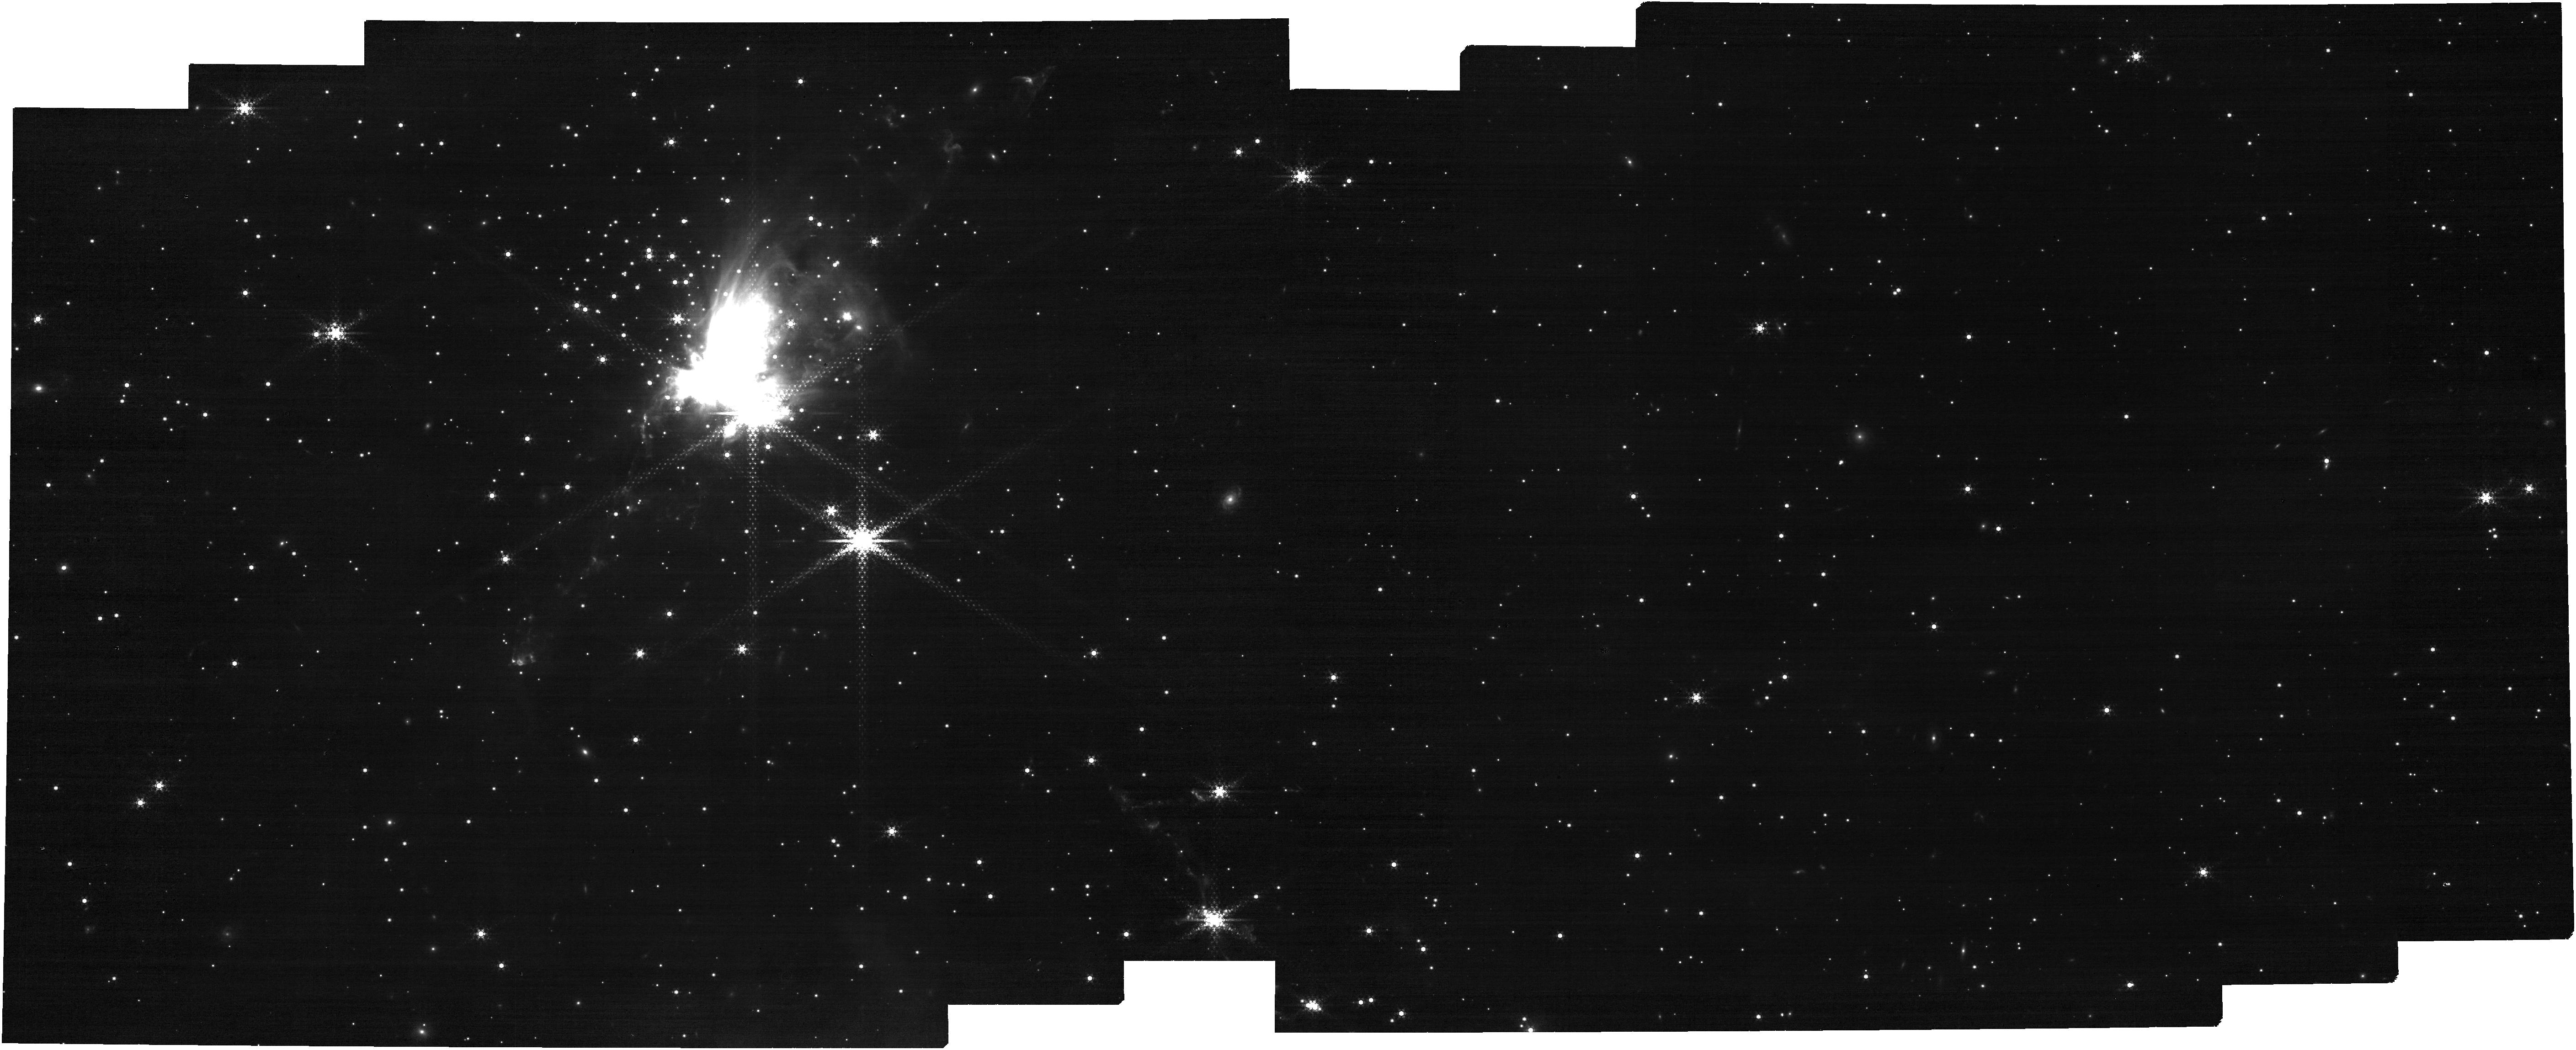
Target: SH2-284. Instrument: NIRCAM. Filter: F444W+F405N. Exposure: 29 min. Observation ID: jw02317-o001_t001_nircam_f405n-f444w

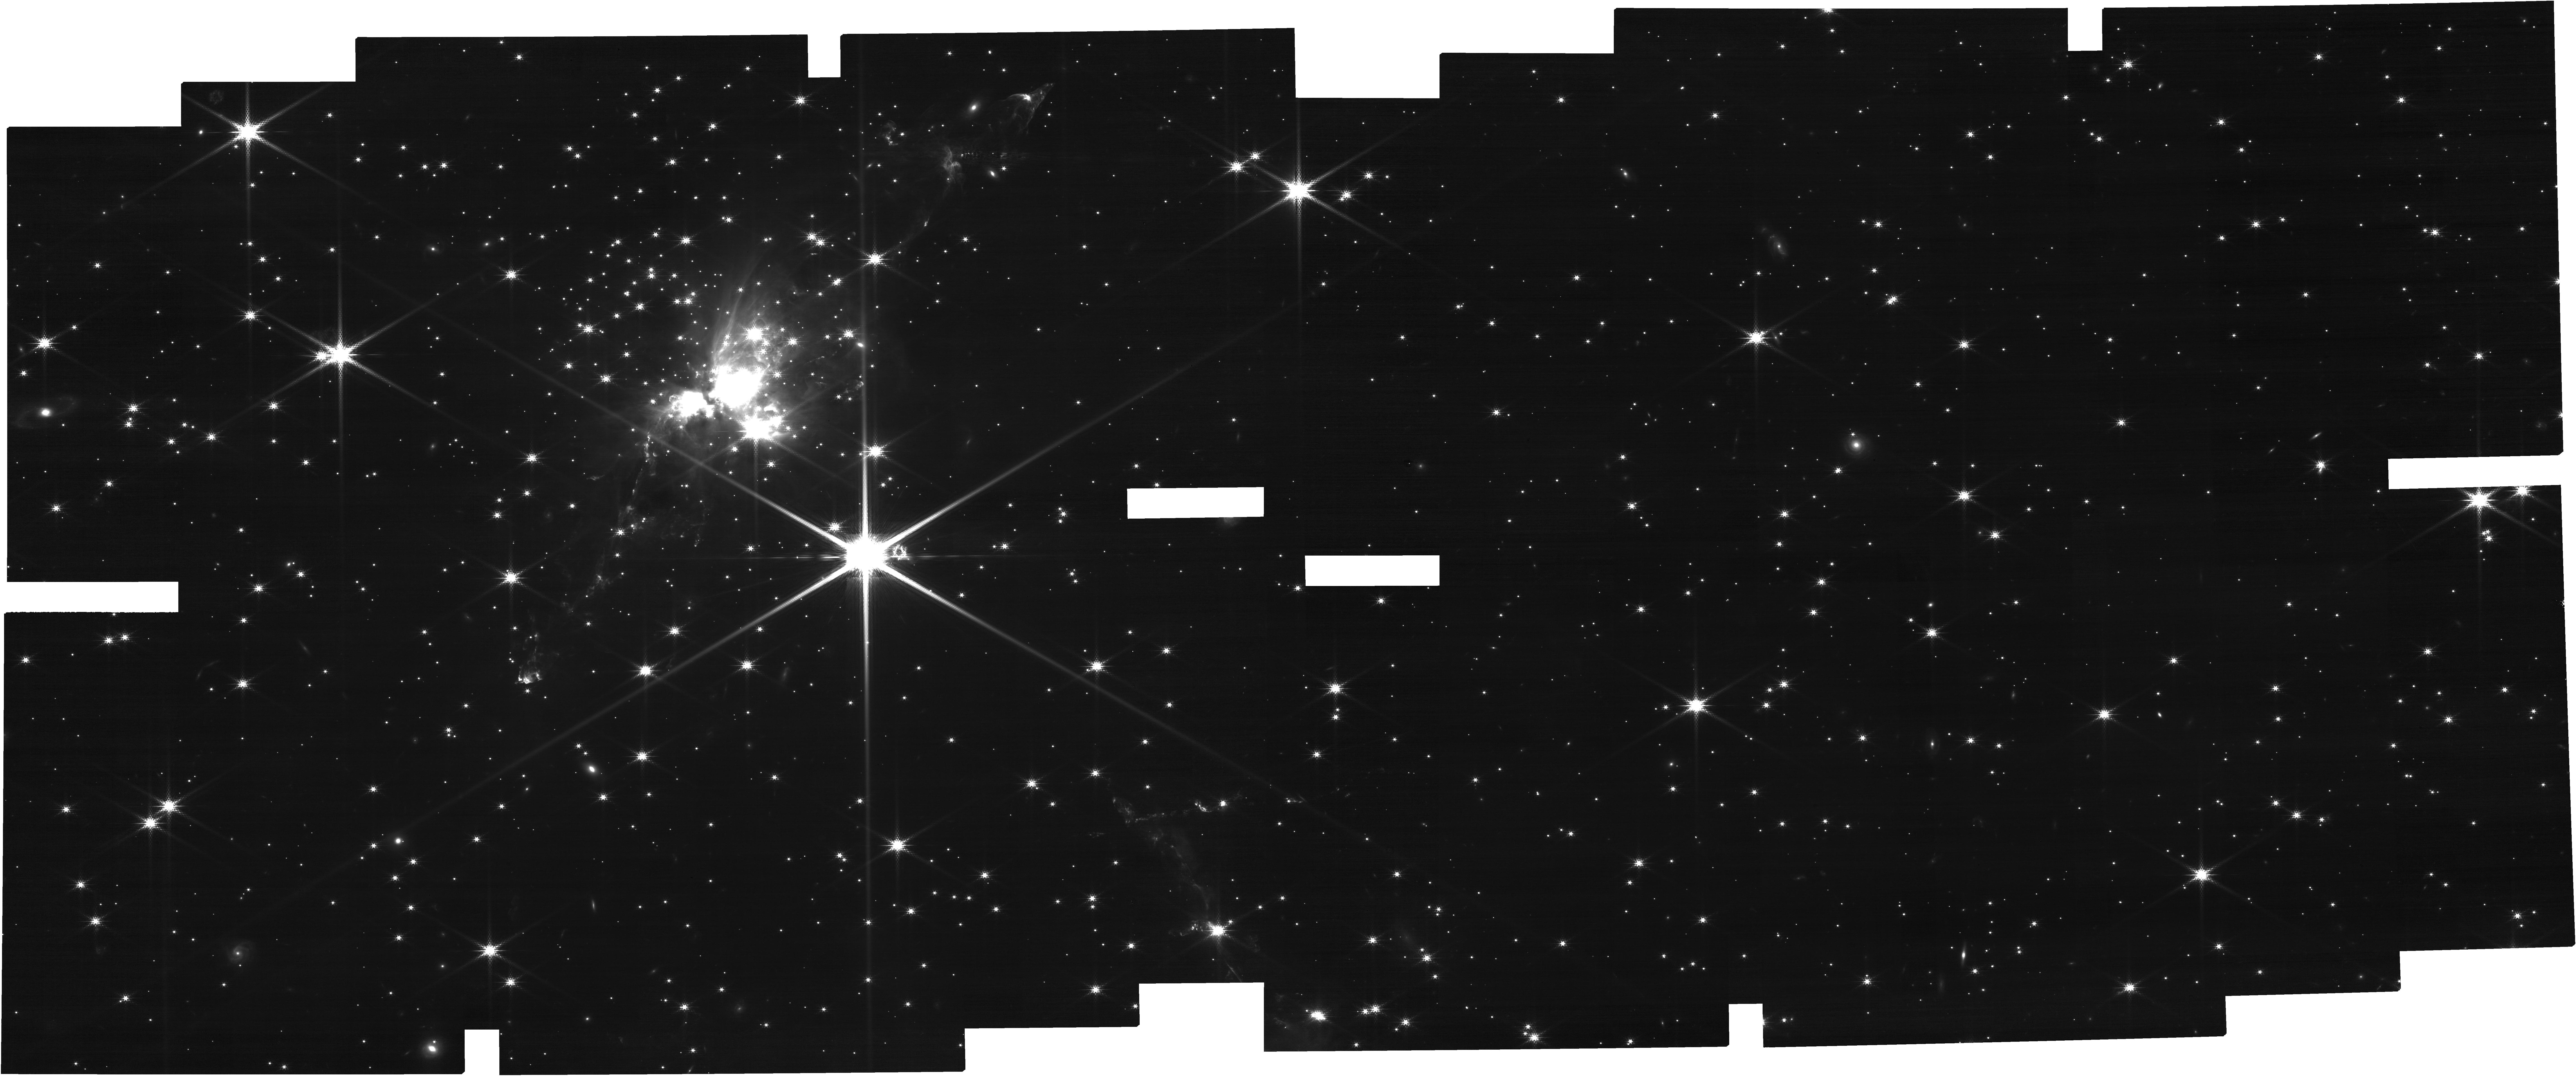
Target: SH2-284. Instrument: NIRCAM. Filter: F182M. Exposure: 29 min. Observation ID: jw02317-o001_t001_nircam_clear-f182m

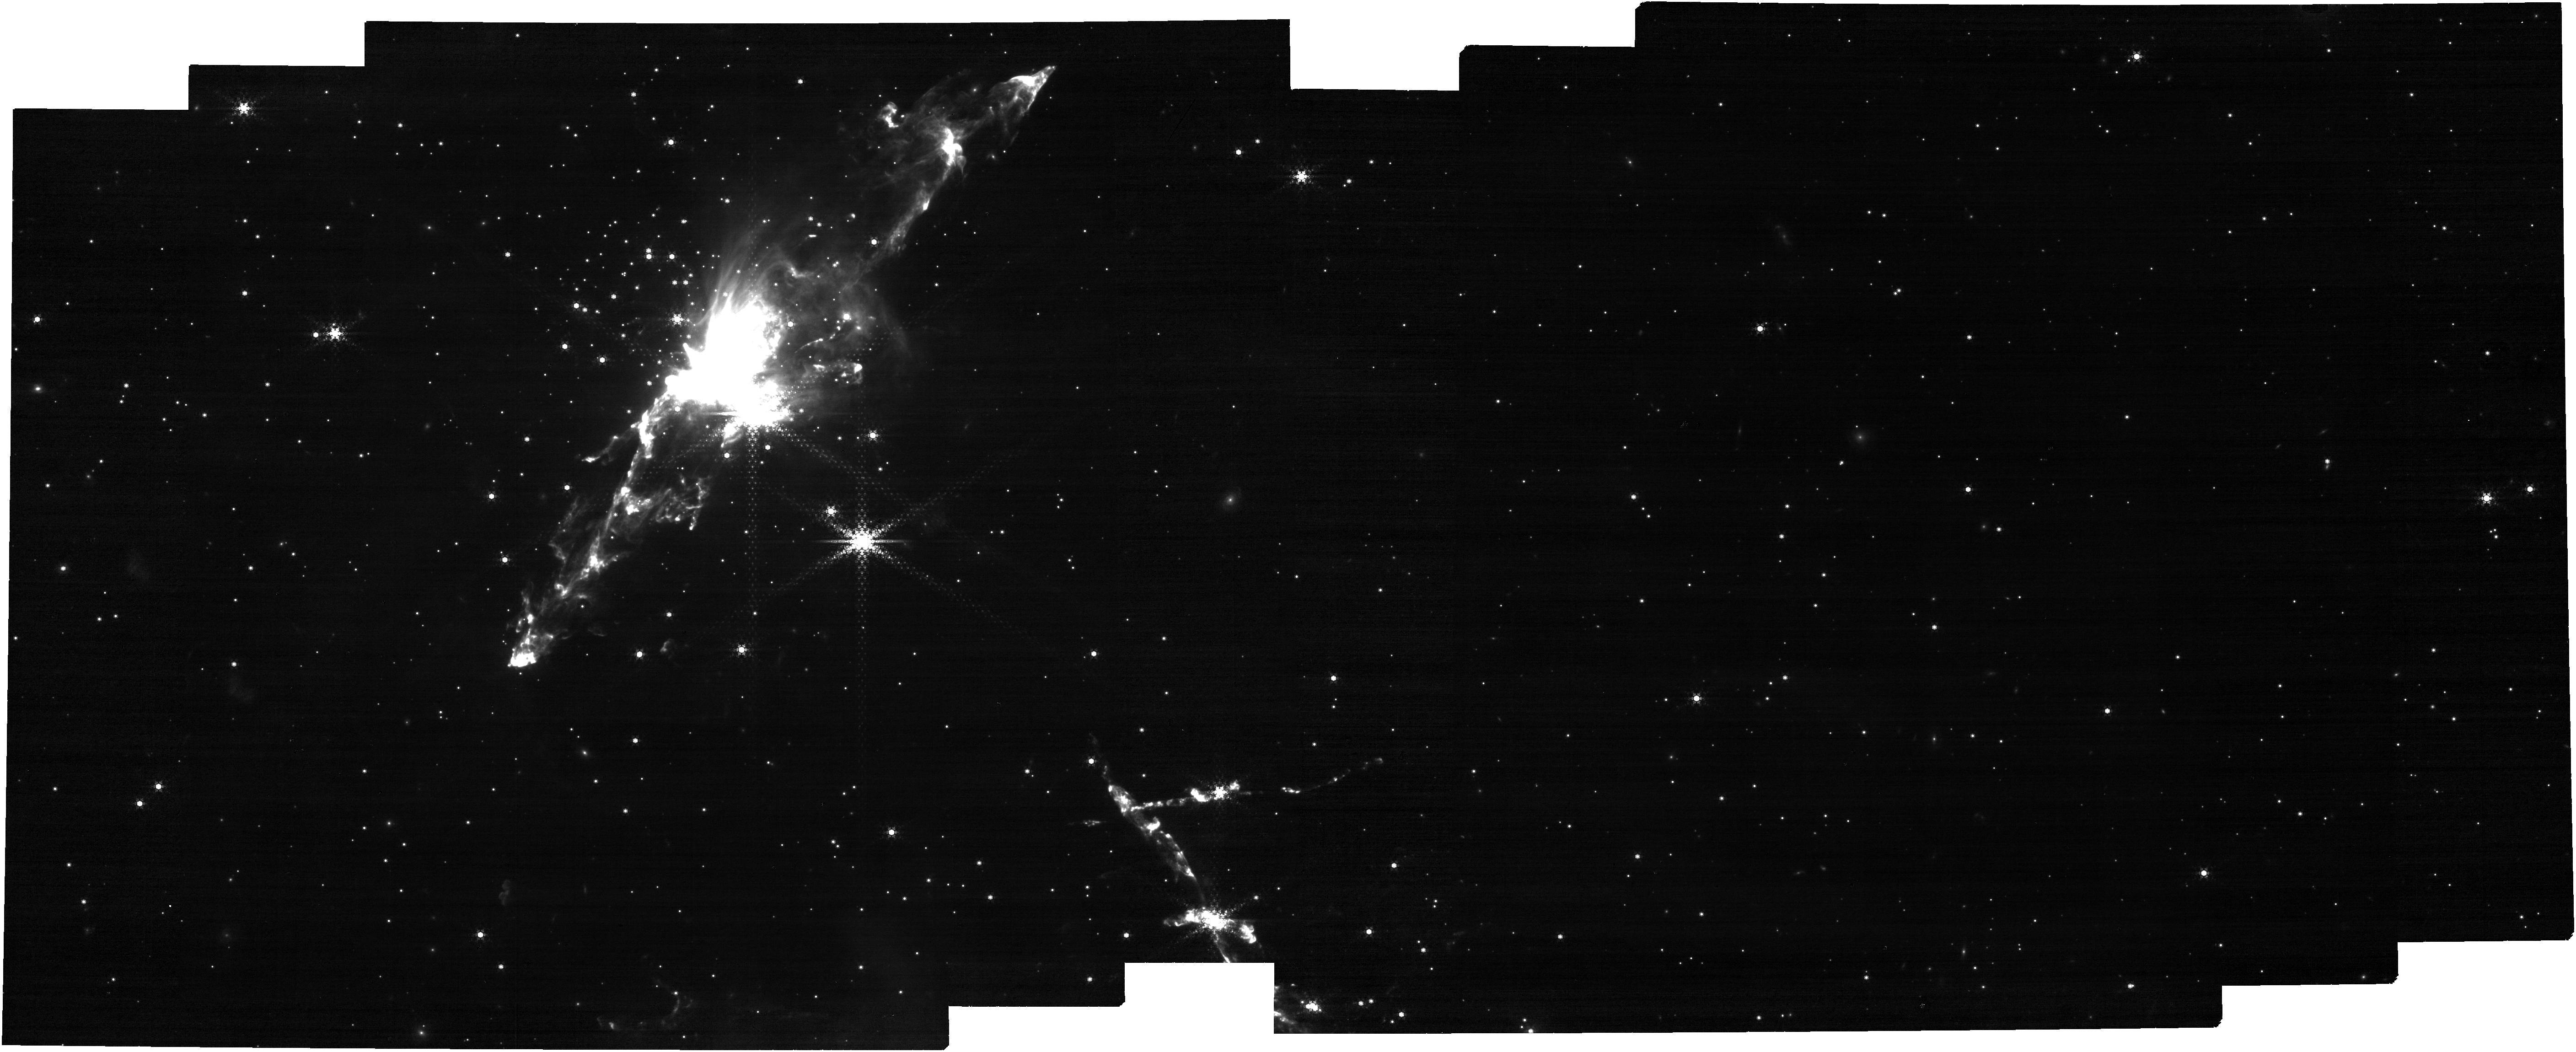
Target: SH2-284. Instrument: NIRCAM. Filter: F444W+F470N. Exposure: 29 min. Observation ID: jw02317-o001_t001_nircam_f444w-f470n

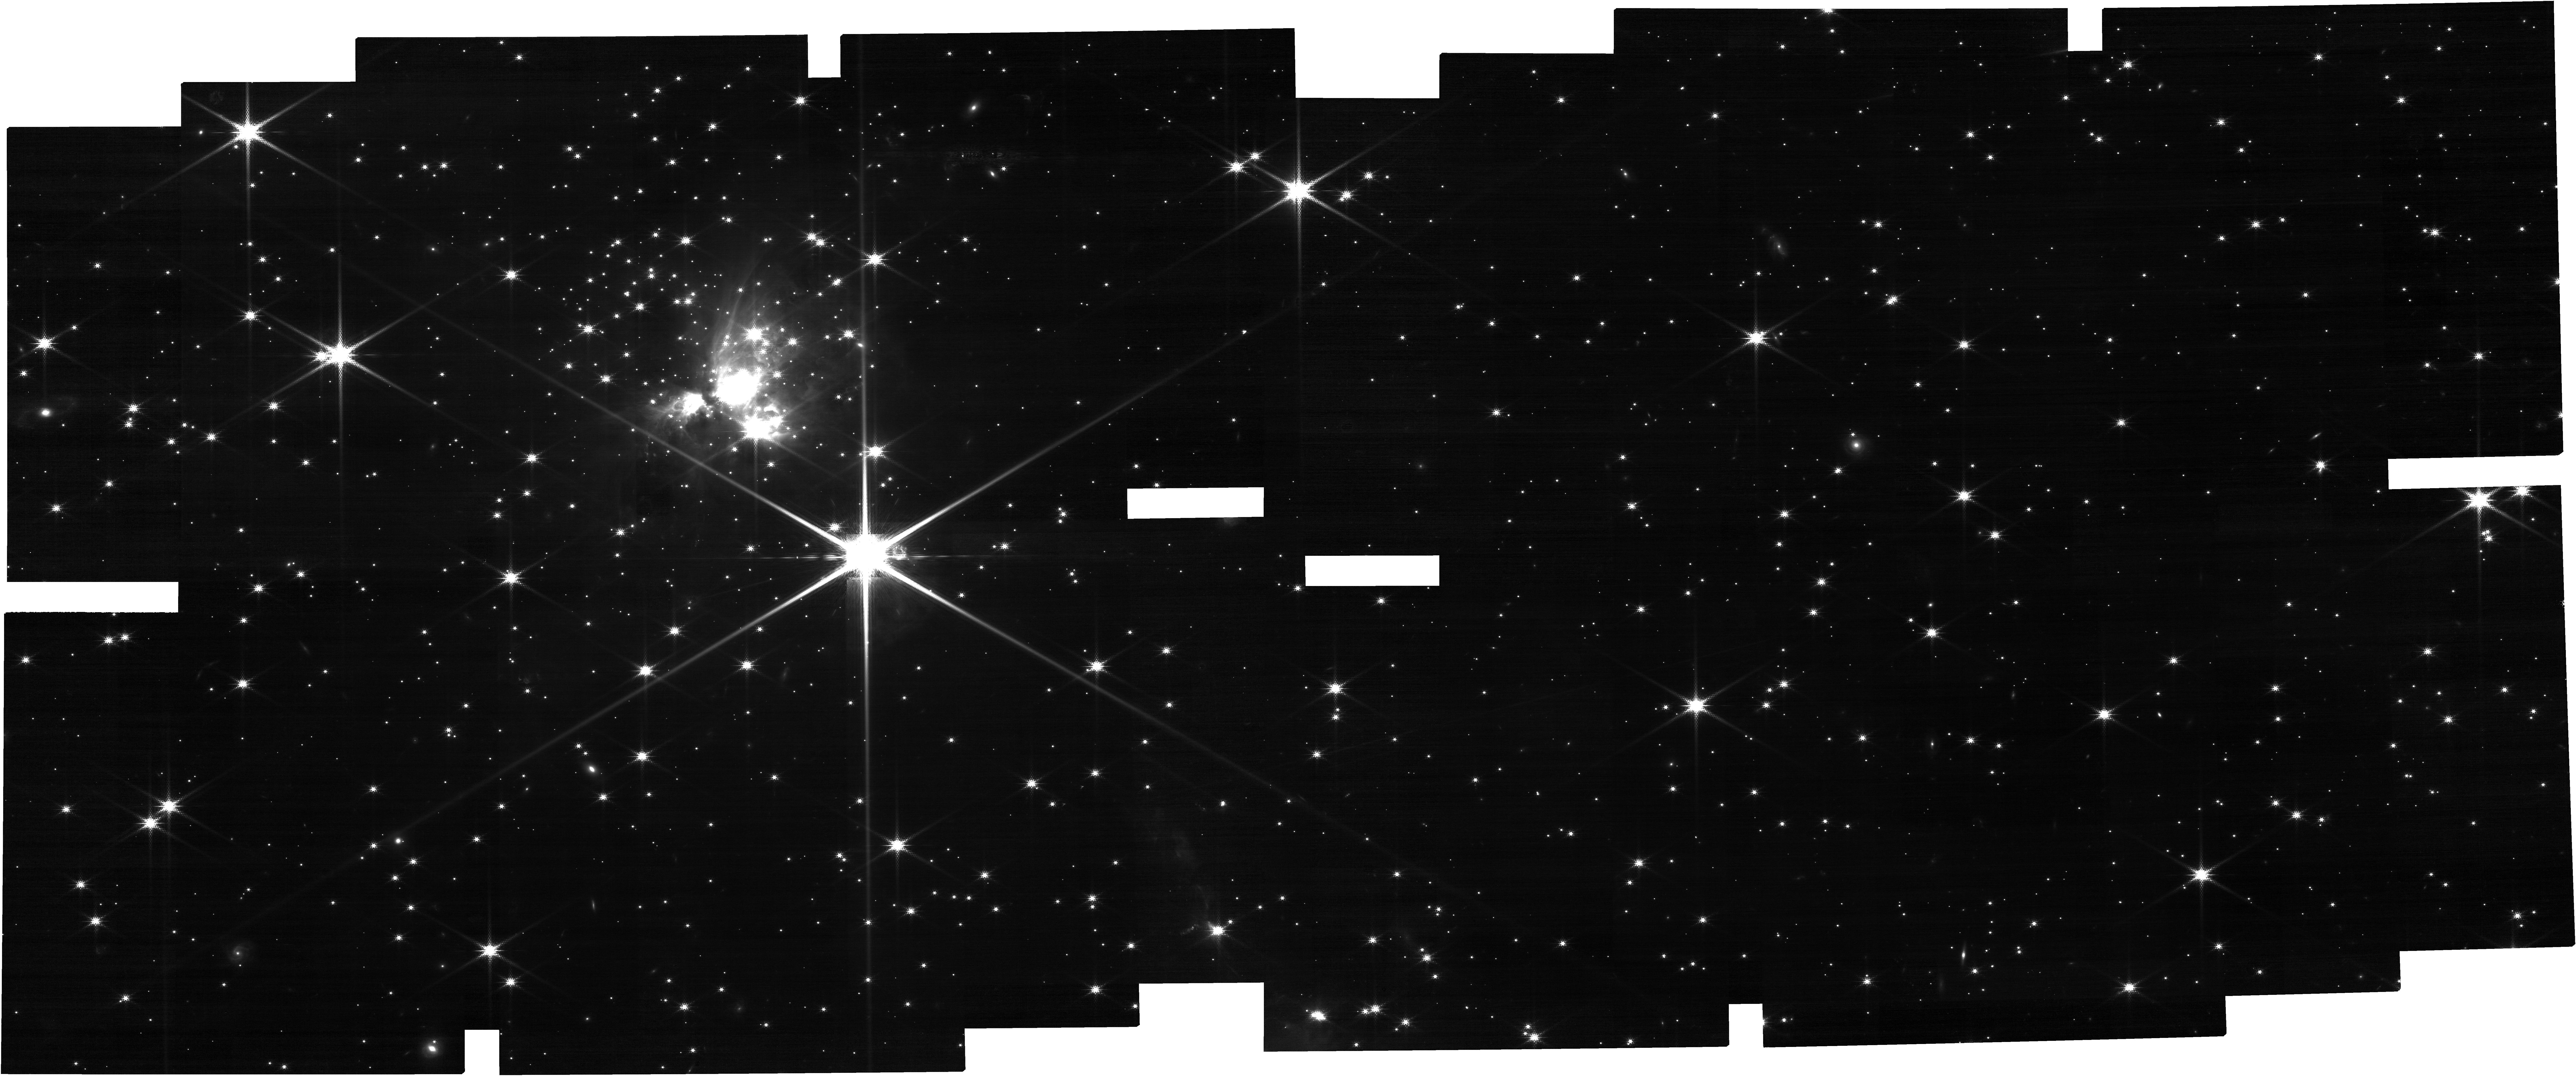
Target: SH2-284. Instrument: NIRCAM. Filter: F150W2+F162M. Exposure: 29 min. Observation ID: jw02317-o001_t001_nircam_f150w2-f162m

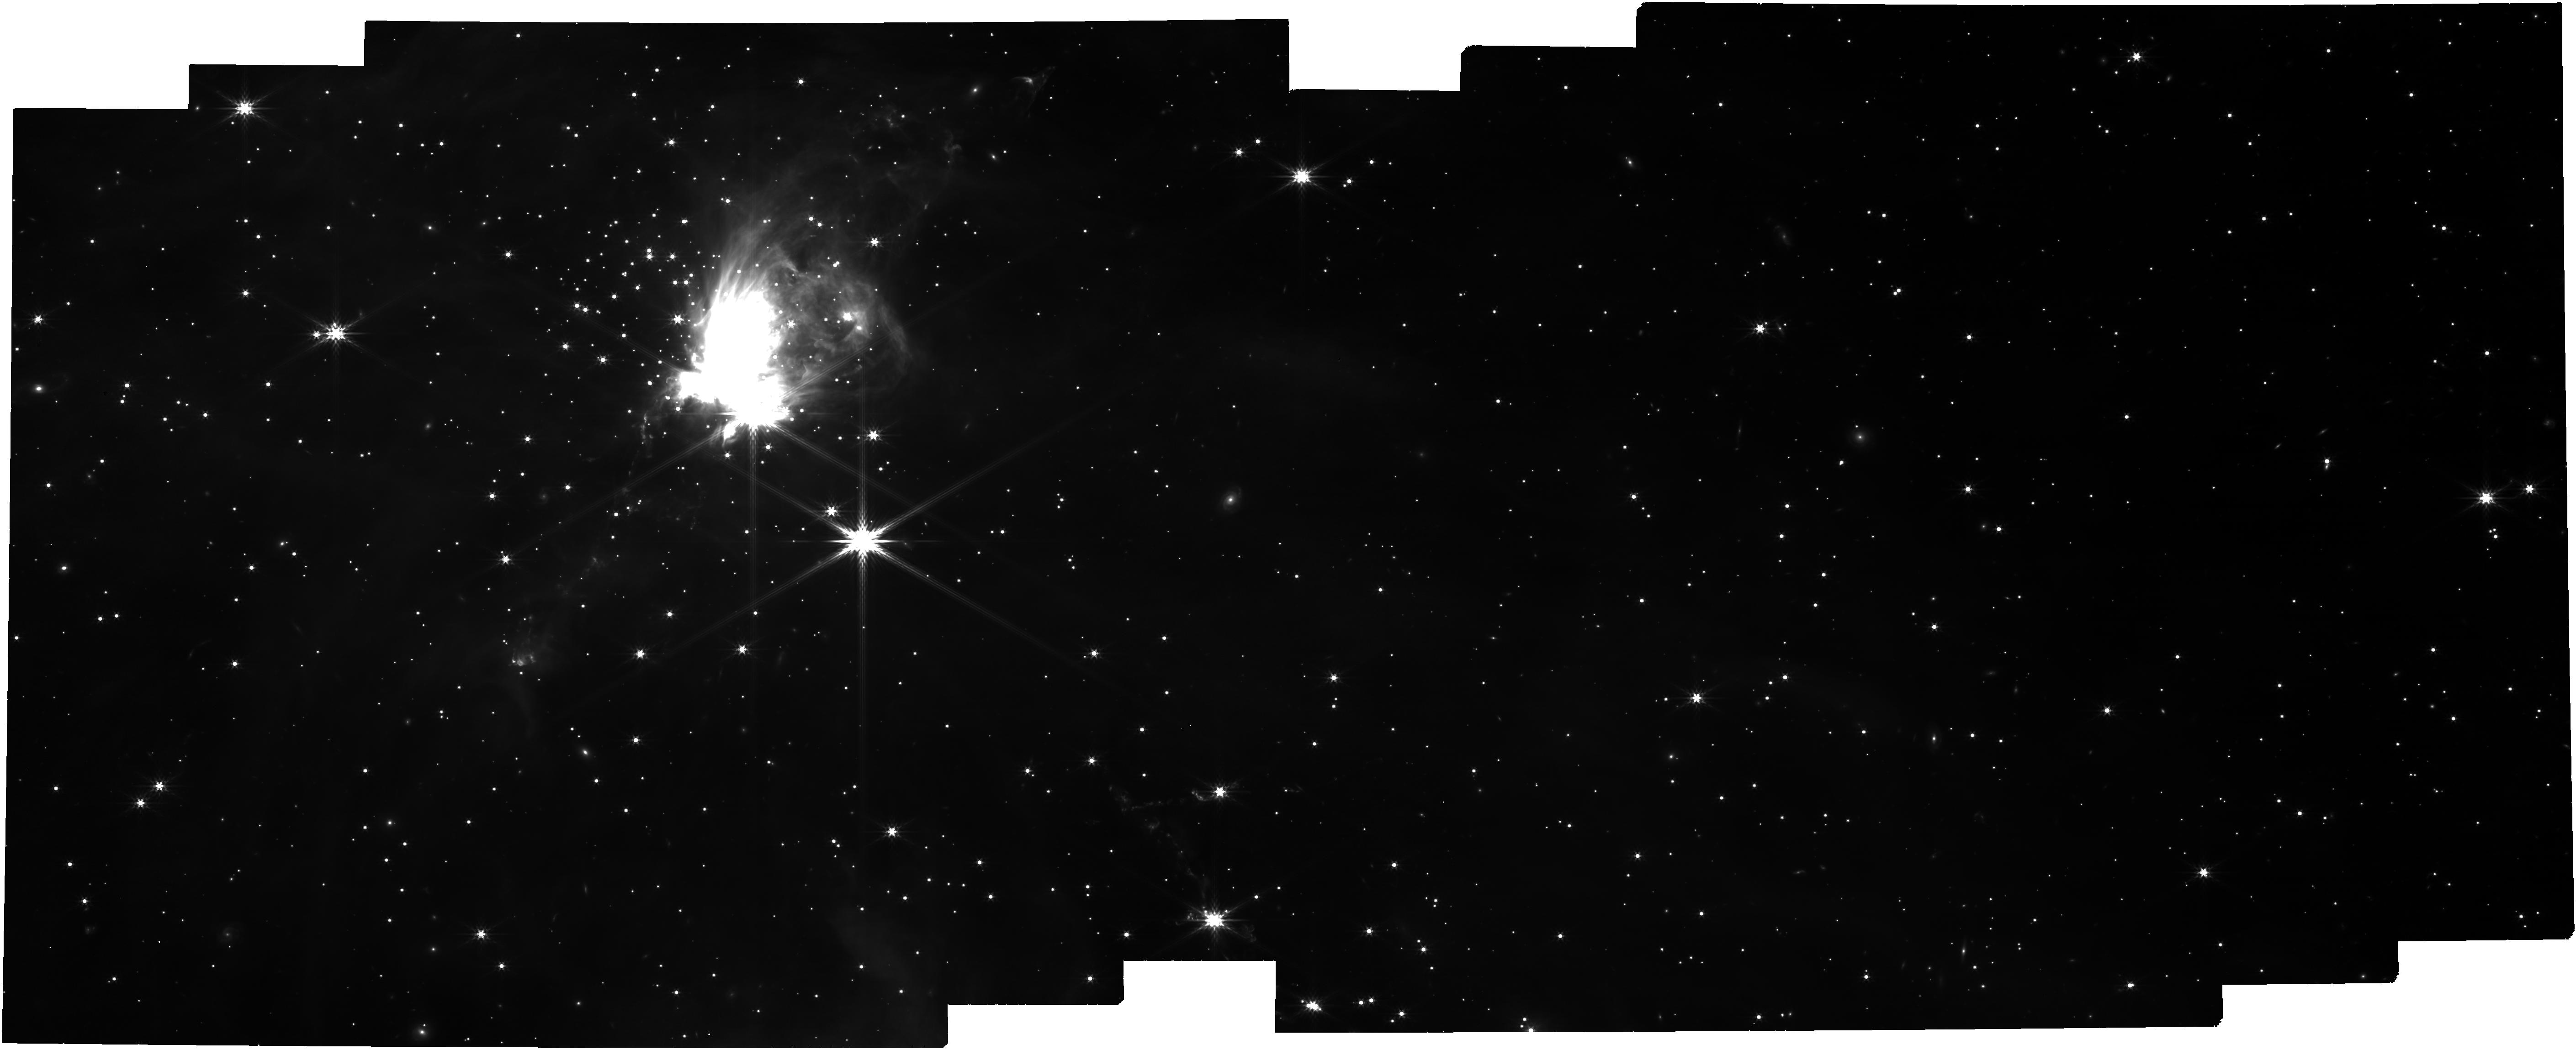
Target: SH2-284. Instrument: NIRCAM. Filter: F356W. Exposure: 11 min. Observation ID: jw02317-o001_t001_nircam_clear-f356w

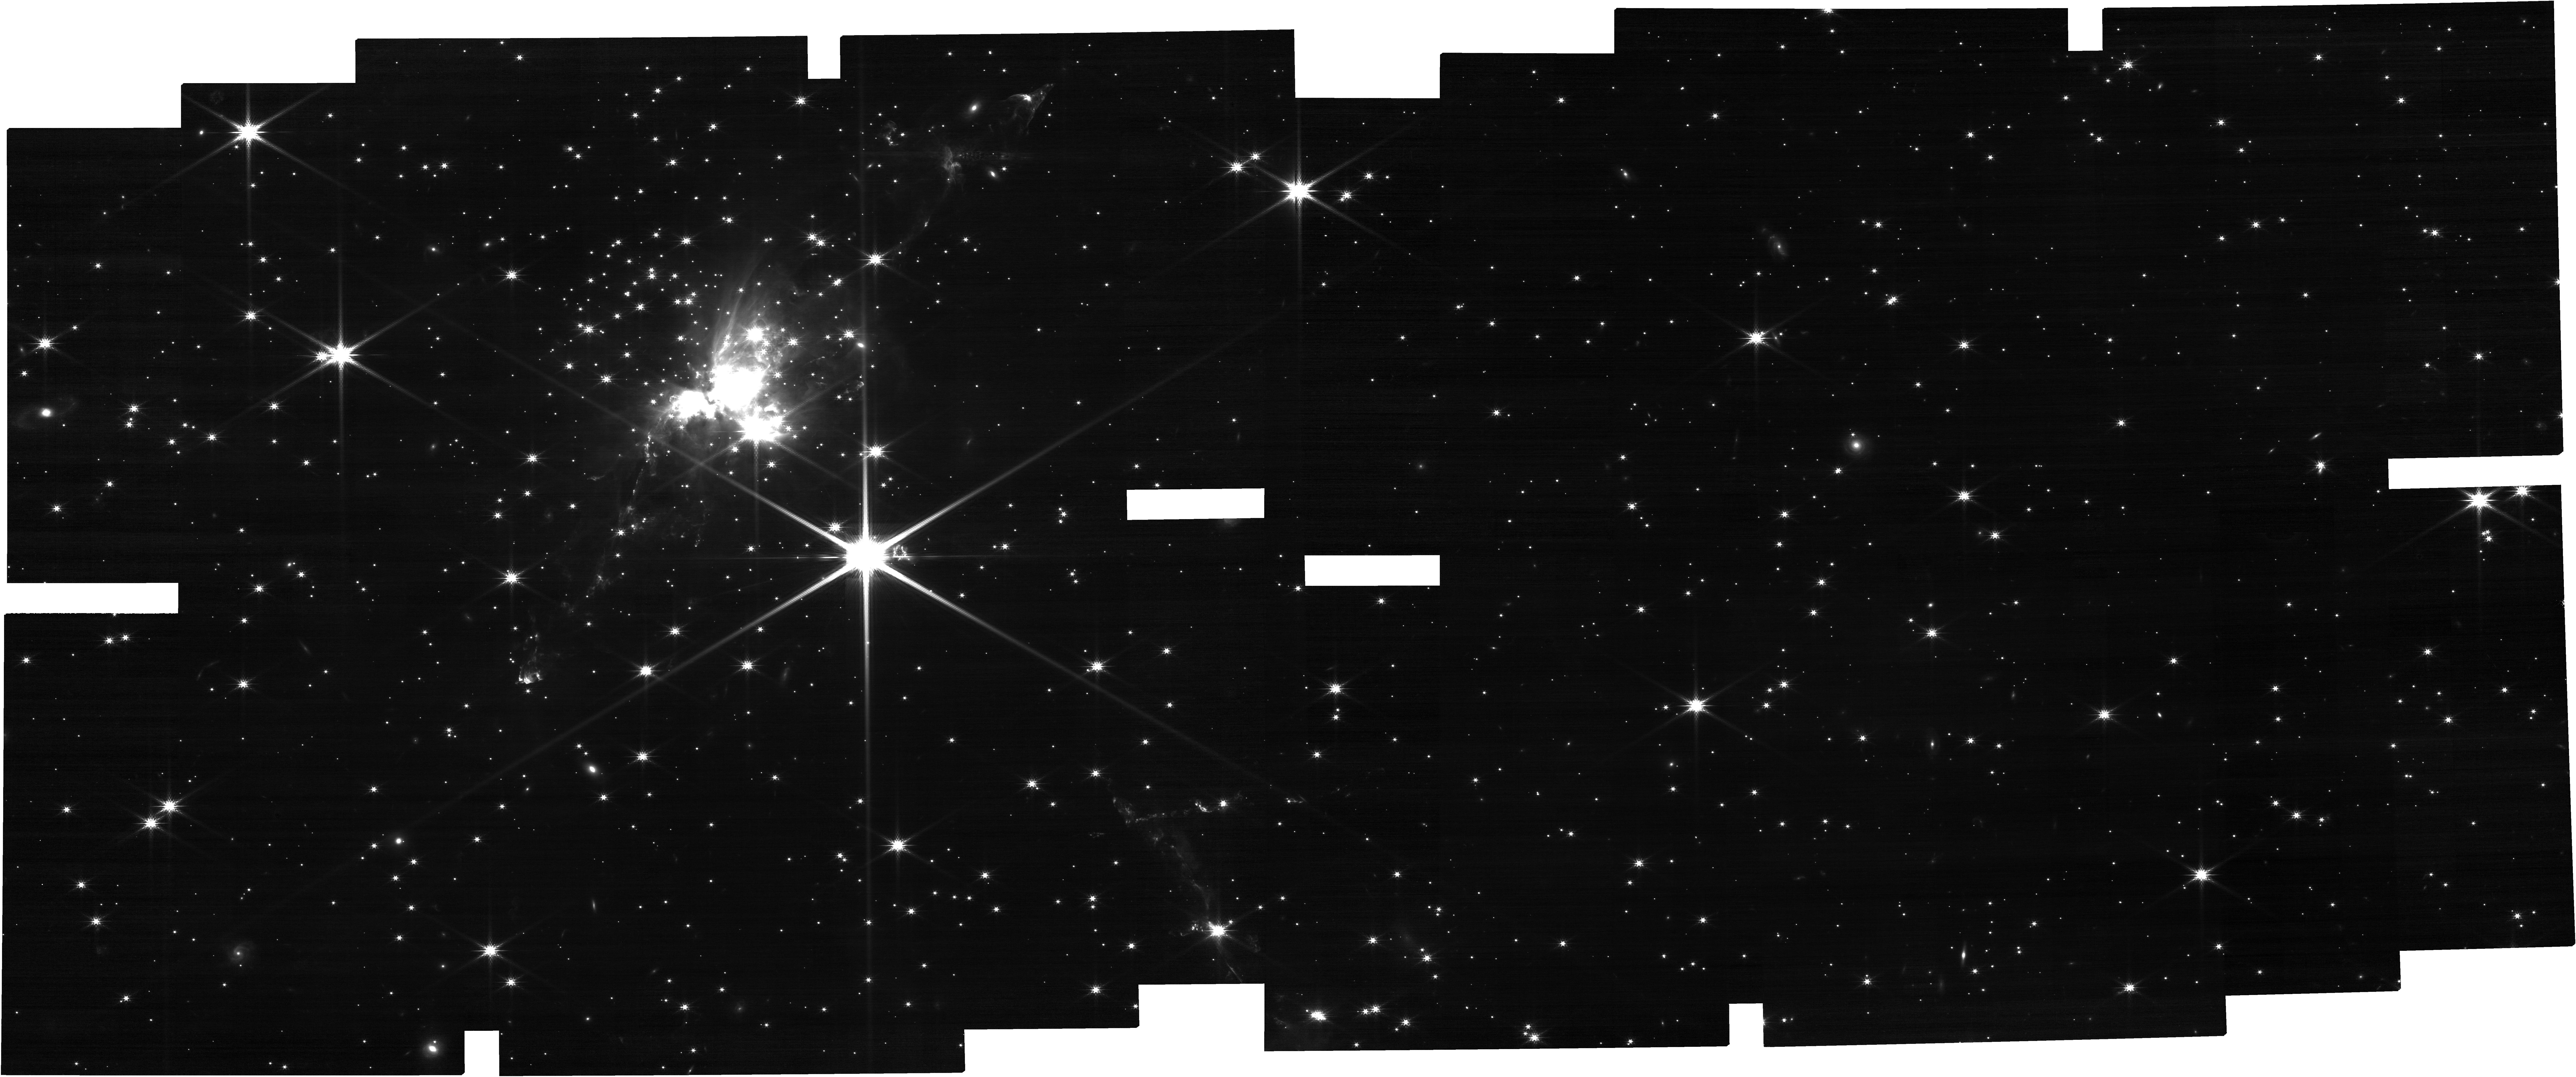
Target: SH2-284. Instrument: NIRCAM. Filter: F200W. Exposure: 11 min. Observation ID: jw02317-o001_t001_nircam_clear-f200w

Initial mass function in the lowest metallicity protocluster in the Galaxy (PI: Cheng, Yu)

The formation of stars at low metallicities, and in particular the determination of their characteristic mass scales, is a central problem in galaxy formation and evolution, i.e., to understand the properties of the high redshift universe. However, measurements of the initial mass function (IMF) in low metallicity environments have been limited because of the distance to the regions and the corresponding difficulty in characterizing low-mass sources. Studies have been performed in the Magellanic Clouds, but here the stellar populations could not be probed to the lowest masses, i.e., below the mass where the Galactic field star IMF is found to peak (~0.25 Msun for a log-normal fit). Here we propose to study the IMF in Sh2-284, at a distance of 4.5 kpc , the lowest metallicity star-forming region in the Galaxy. With the unique sensitivity of NIRCAM on JWST together with the access to the water band filters that trace the effective temperature of low-mass objects, we will be able to accurately characterize individual stars and brown dwarfs and to discriminate between background objects and cluster members down to a mass limit of 15 Jupiter masses. This is sufficient to reach past the expected IMF peak, precisely determine its shape at the low-mass end, and measure the star to brown dwarf ratio, all achieved for the first time in a metal poor environment.